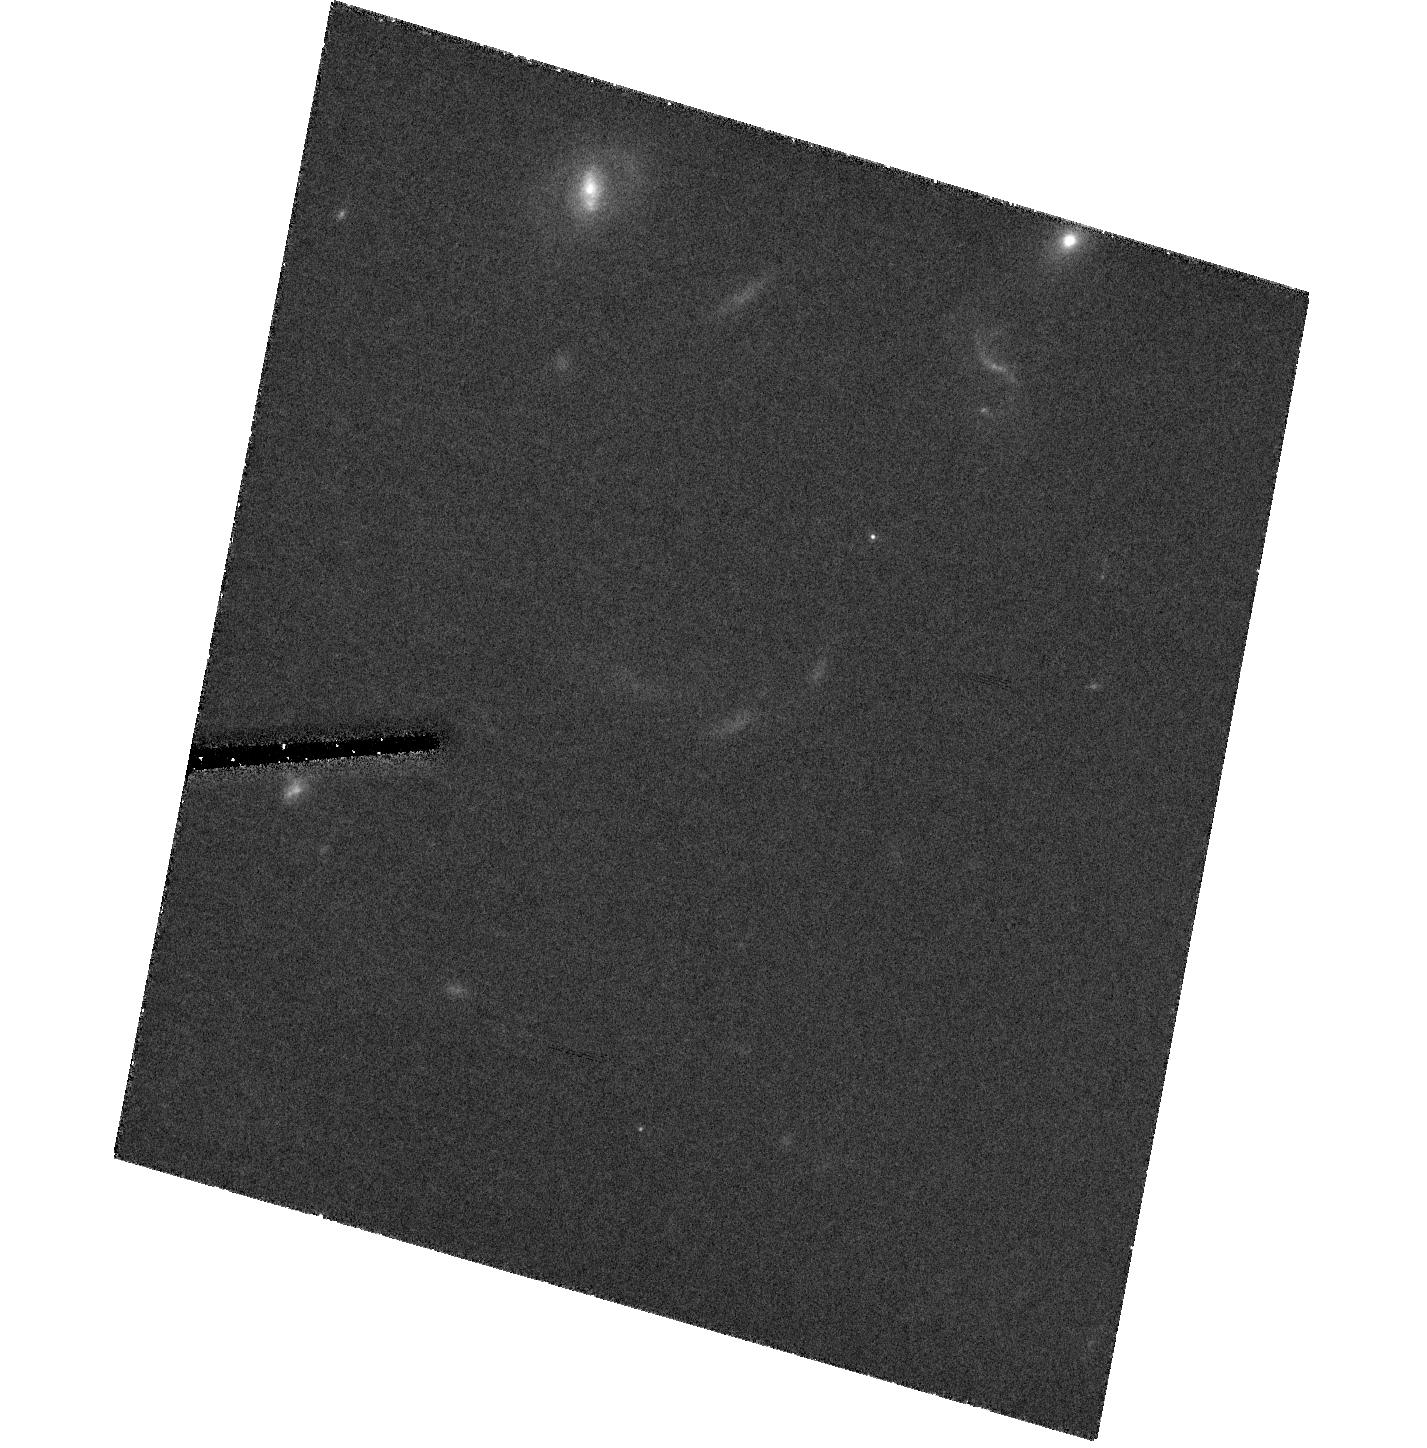
Target: 3C445-SOUTH
Instrument: ACS/HRC
Filter: F814W
Exposure: 1.5 h
Observation ID: hst_10434_01_acs_hrc_f814w_j95r01

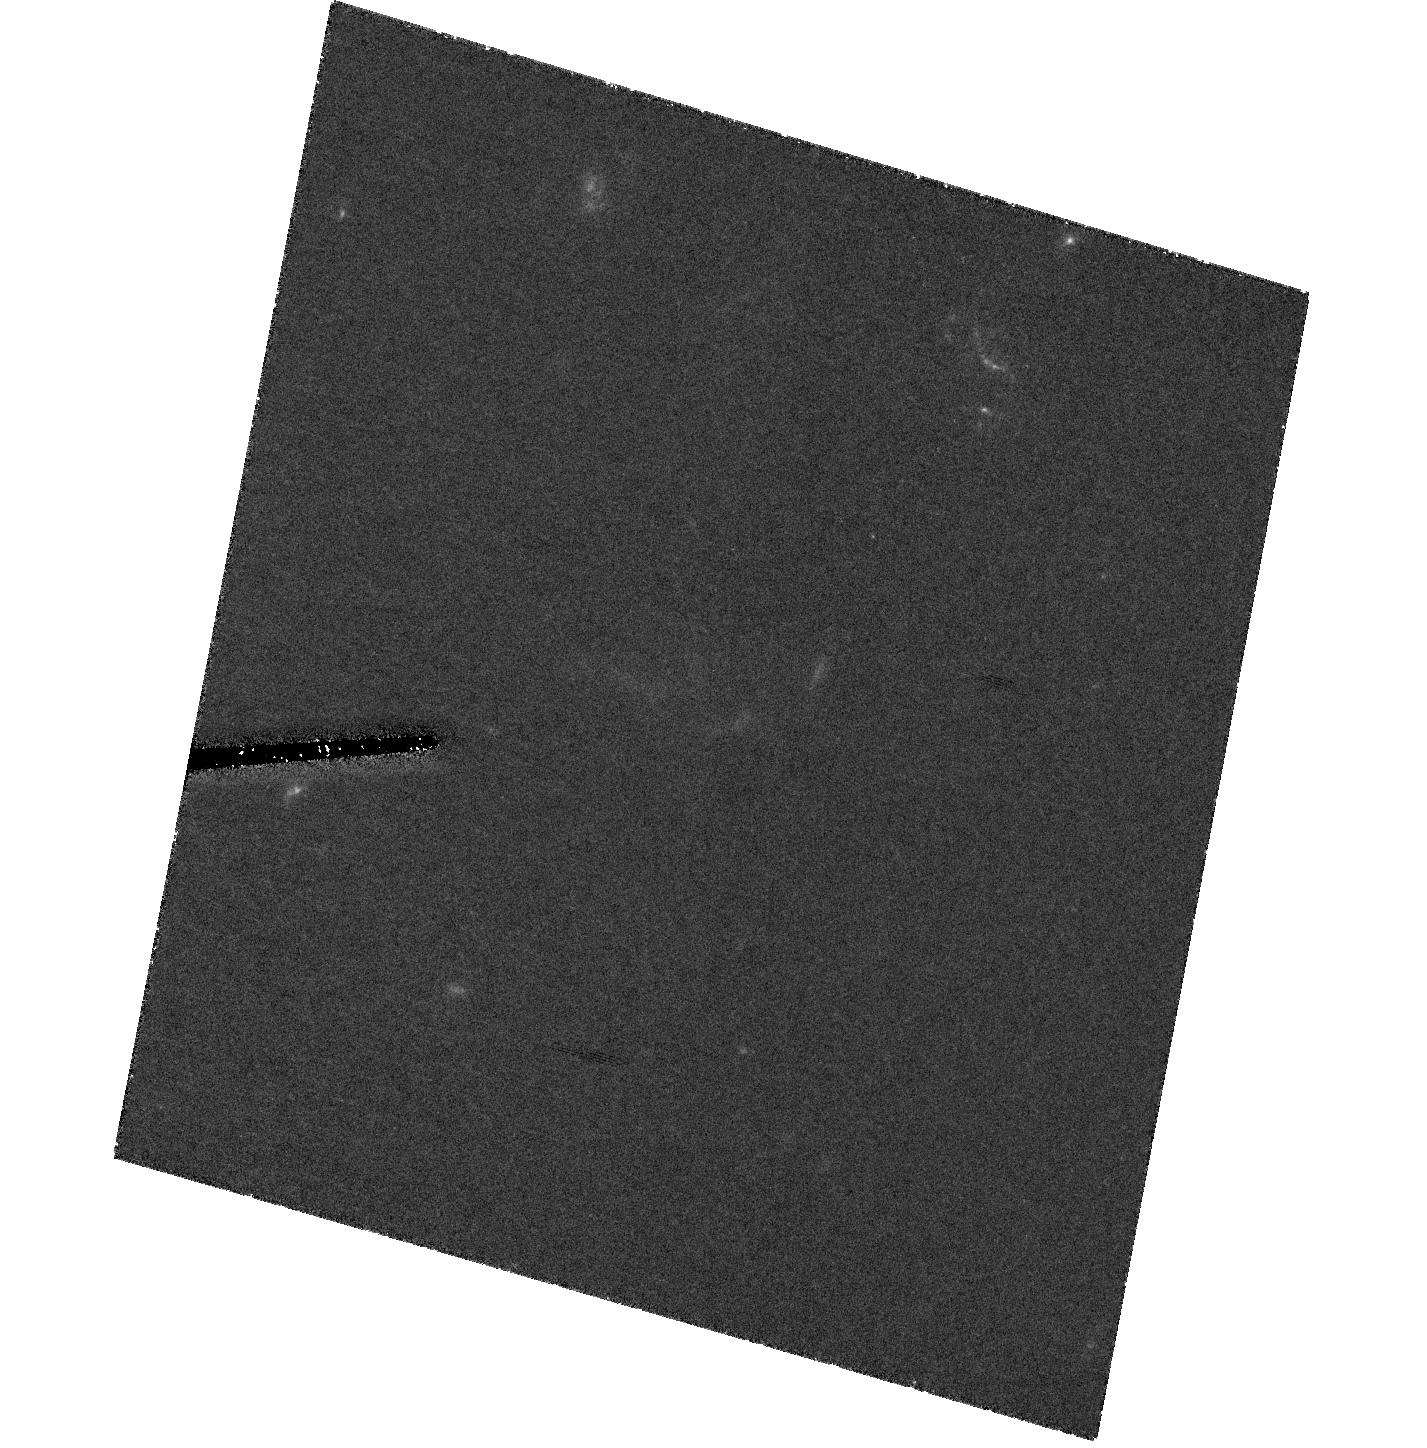
Target: 3C445-SOUTH
Instrument: ACS/HRC
Filter: F475W
Exposure: 2.3 h
Observation ID: hst_10434_01_acs_hrc_f475w_j95r01

Particle accelerators in space: resolving them for the first time (PI: Prieto, Almudena)

The detection of optical counterparts of hot spots in radio galaxies has been a challenge in astrophysics since the 1960s. Being located at several 100 kpc away from the AGN, they represent the most striking sites of interaction between the AGN ejecta and the ambient inter-galactic medium. Particle acceleration is thought to drive their emission and therefore, due to their remote locations, hot spots are the best laboratories to study the physics of that mechanism in detail. Using carefully directed selection criteria and the VLT we have discovered hot spots in the optical at an unprecedented detection rate, all of them disclosing very intriguing structure. This structure pinpoints the regions where electrons are accelerated to highly relativistic energies -- the particle accelerators. With HST we aim at resolving these accelerators for the very first time. This will enable us to establish the nature and origin of these relativistic particles in the hot spots of radio galaxies. The results of these studies not only represent a key for understanding the evolution of radio sources but also provide important input to plasma acceleration problems in general.